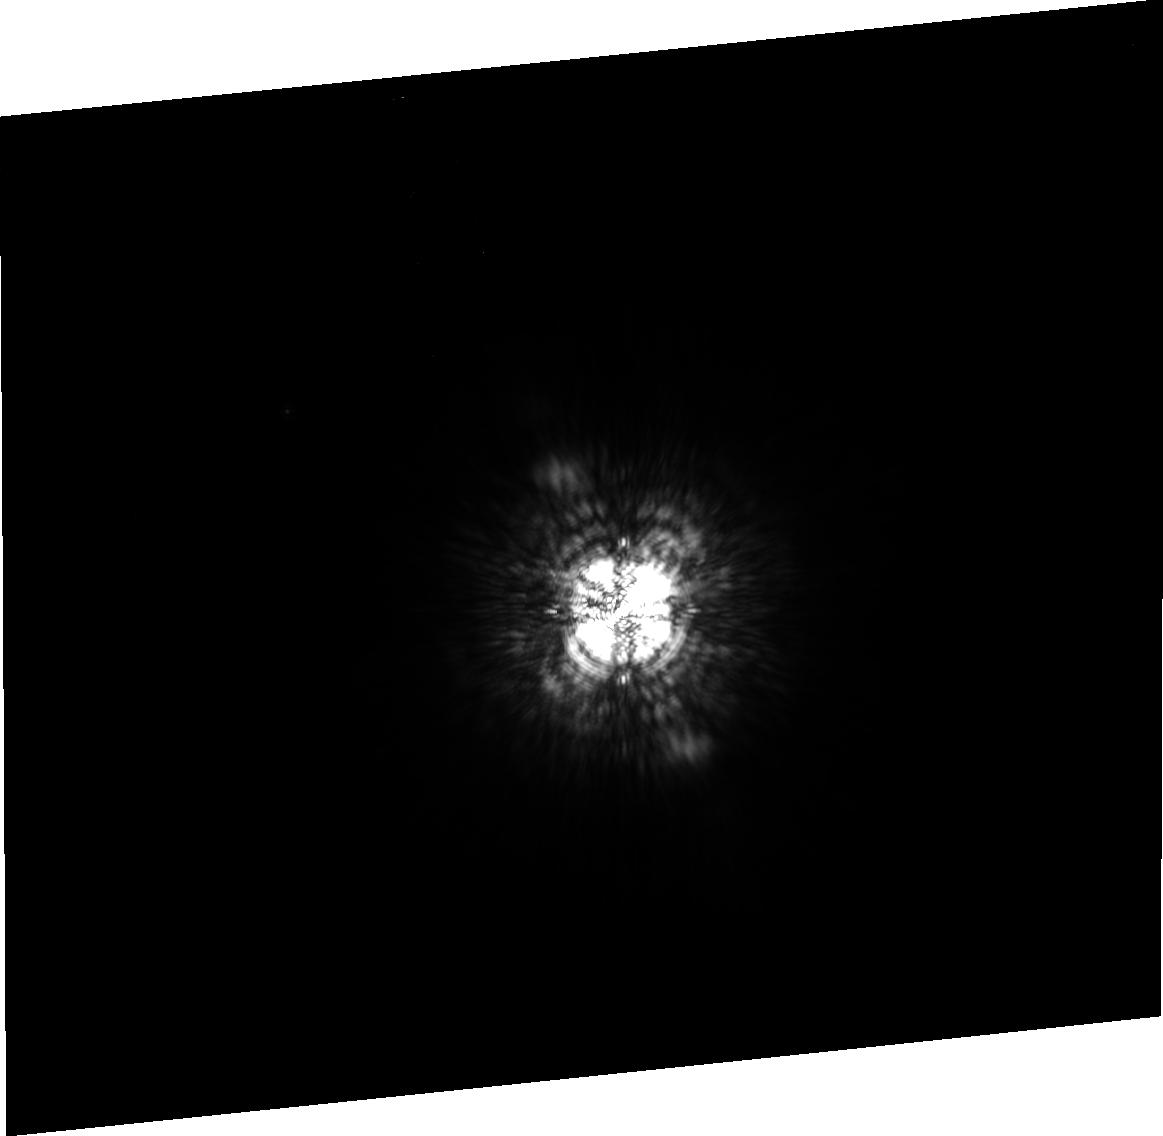
Target: ALTAIR. Instrument: ACS/HRC. Filter: FR914M. Exposure: 3 min. Observation ID: j967010d0

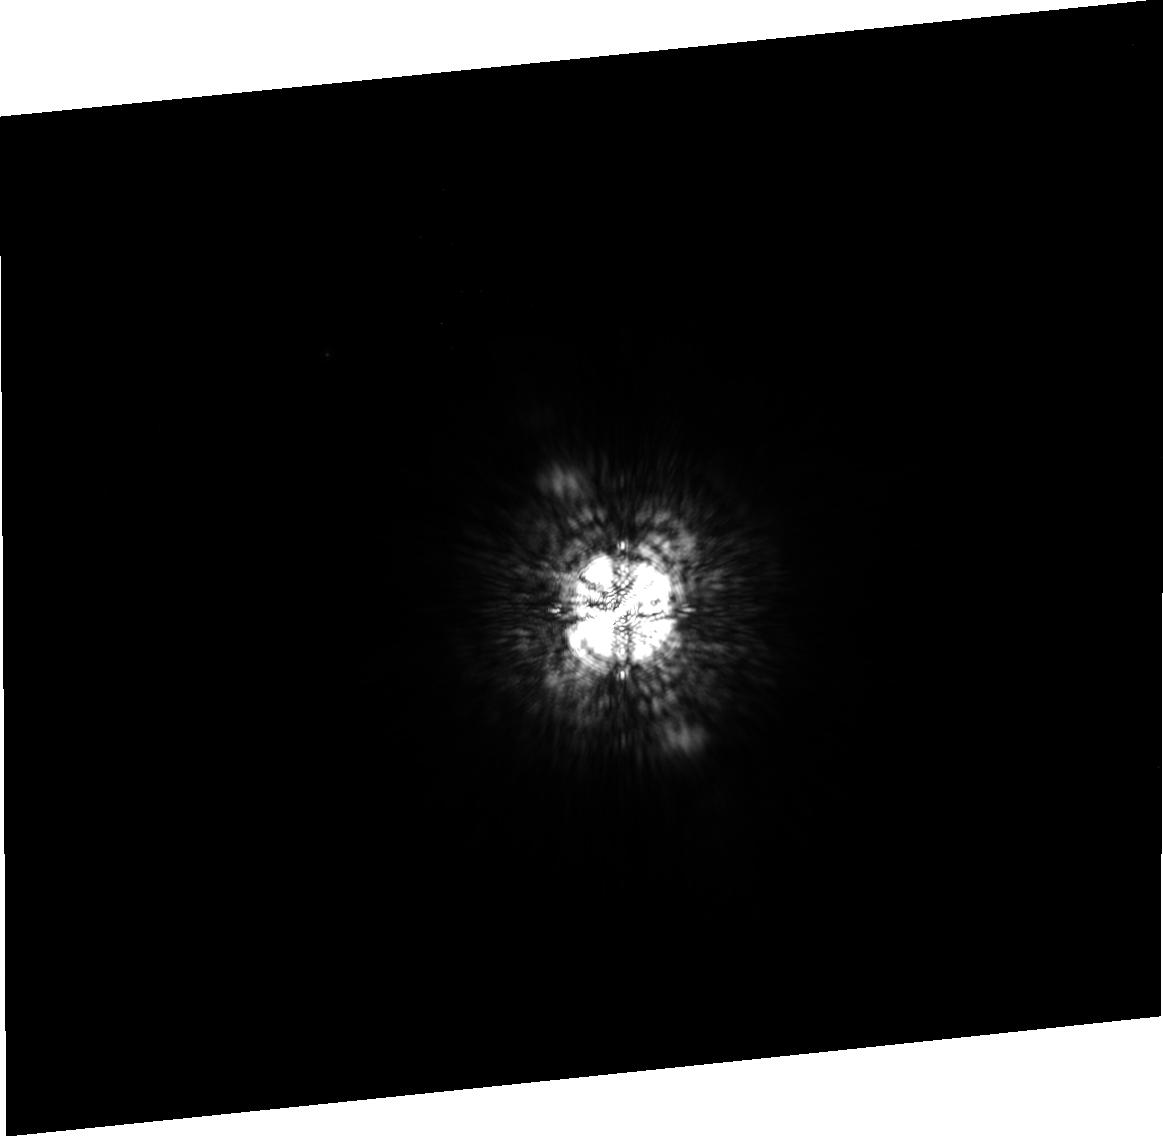
Target: ALTAIR. Instrument: ACS/HRC. Filter: FR914M. Exposure: 3 min. Observation ID: j967040n0

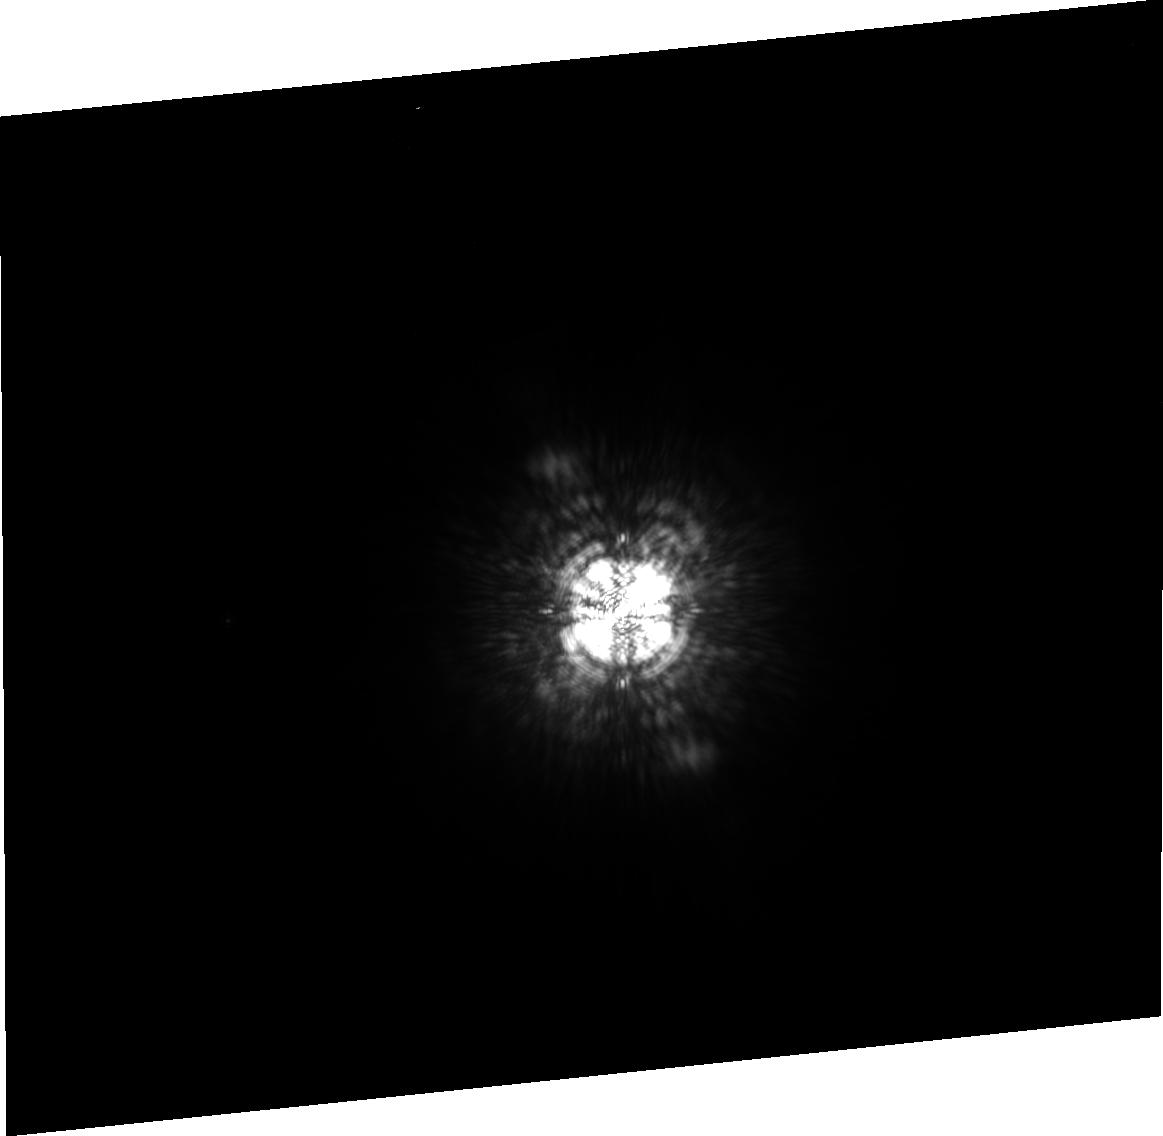
Target: ALTAIR. Instrument: ACS/HRC. Filter: FR914M. Exposure: 4 min. Observation ID: j96709060

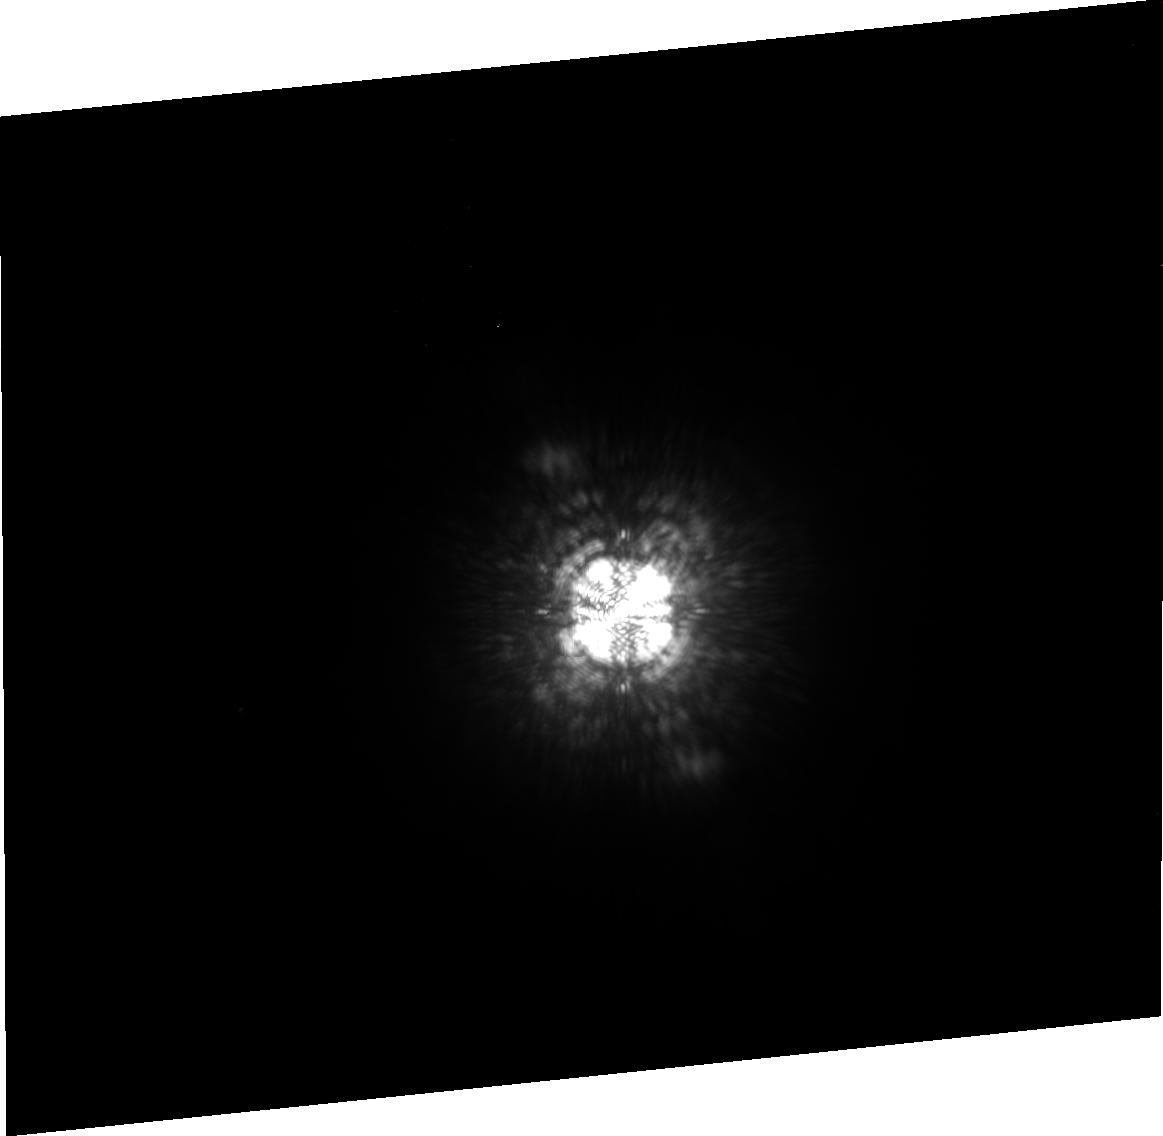
Target: ALTAIR. Instrument: ACS/HRC. Filter: FR914M. Exposure: 5 min. Observation ID: j96705090

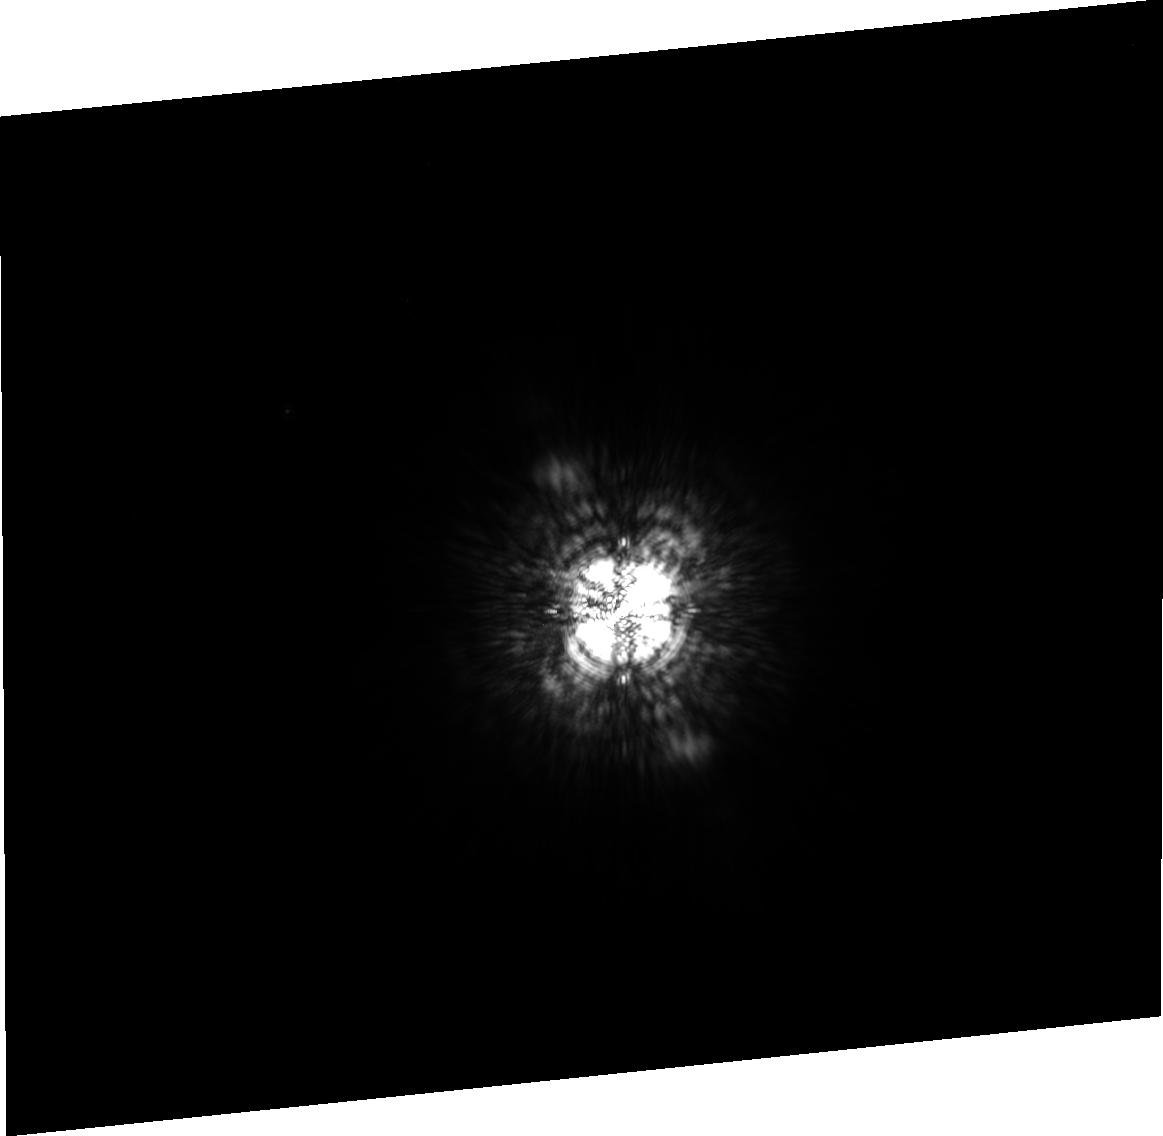
Target: ALTAIR. Instrument: ACS/HRC. Filter: FR914M. Exposure: 3 min. Observation ID: j967020d0

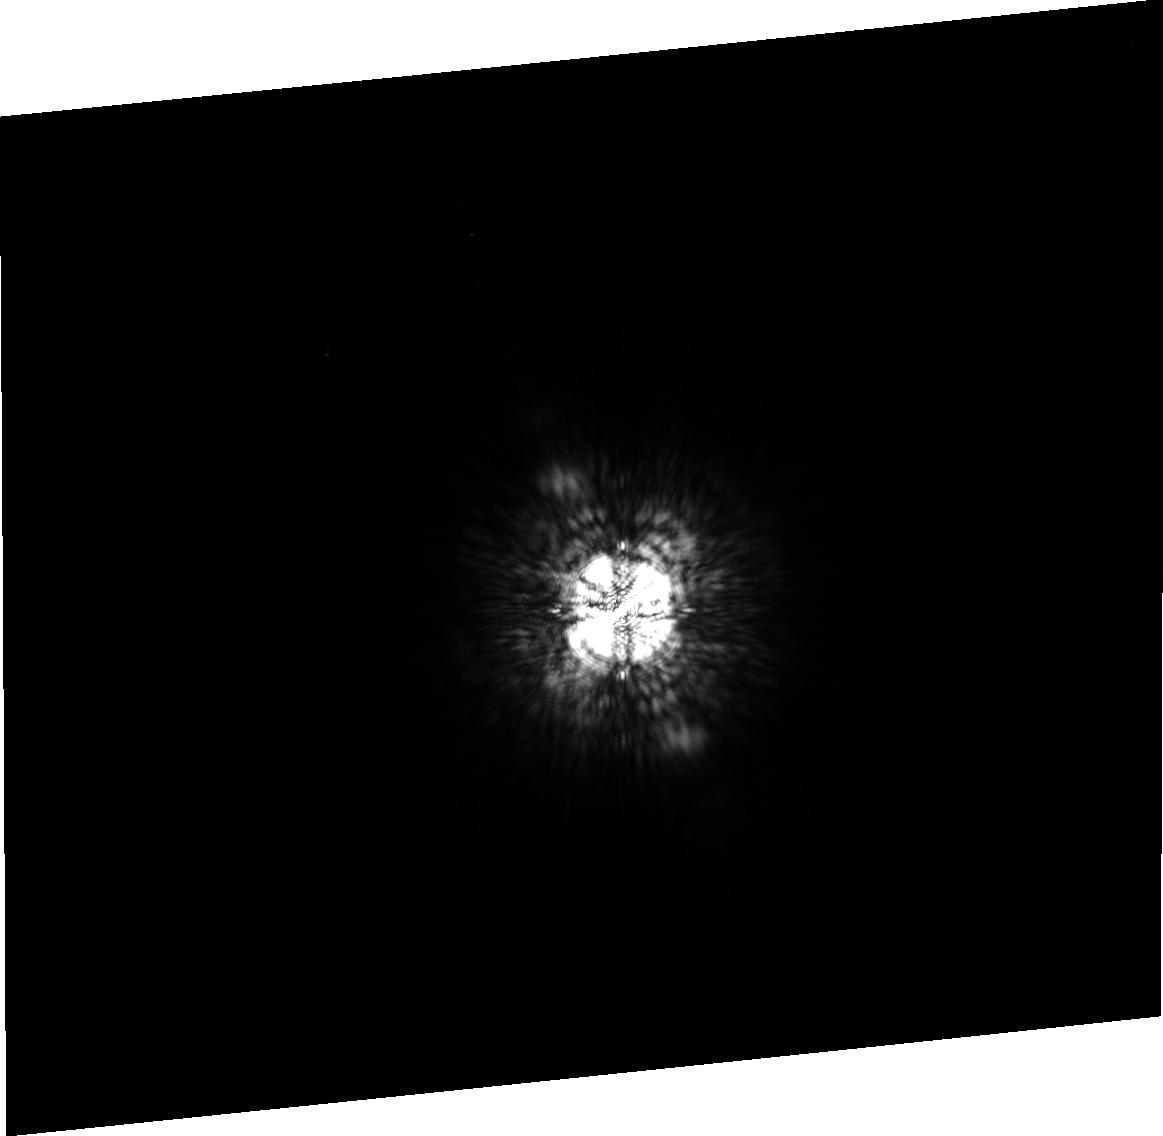
Target: ALTAIR. Instrument: ACS/HRC. Filter: FR914M. Exposure: 3 min. Observation ID: j967030n0

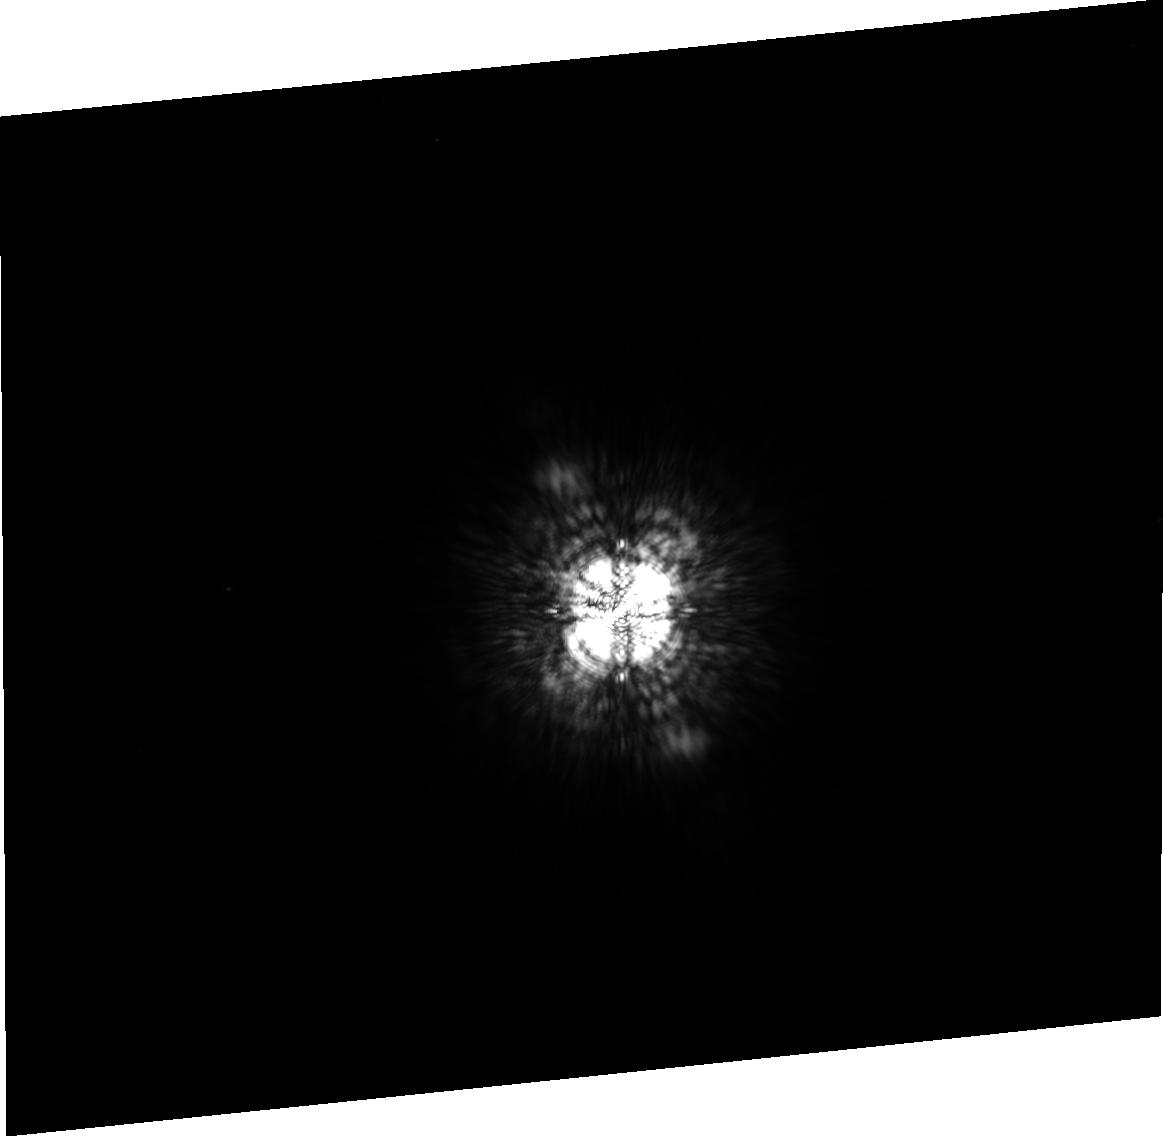
Target: ALTAIR. Instrument: ACS/HRC. Filter: FR914M. Exposure: 3 min. Observation ID: j967070m0

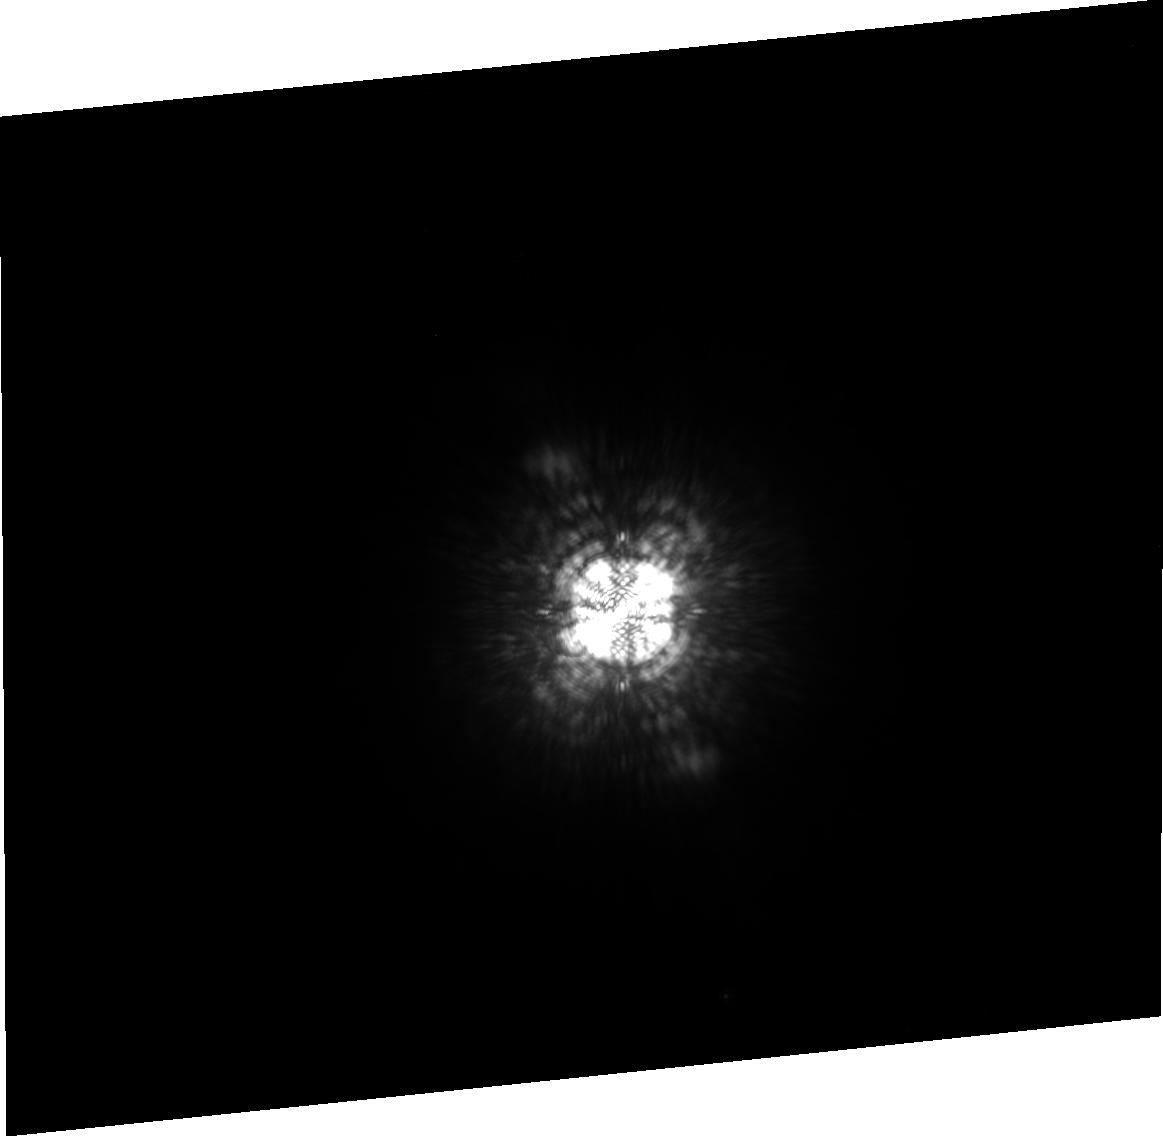
Target: ALTAIR. Instrument: ACS/HRC. Filter: FR914M. Exposure: 4 min. Observation ID: j967560a0

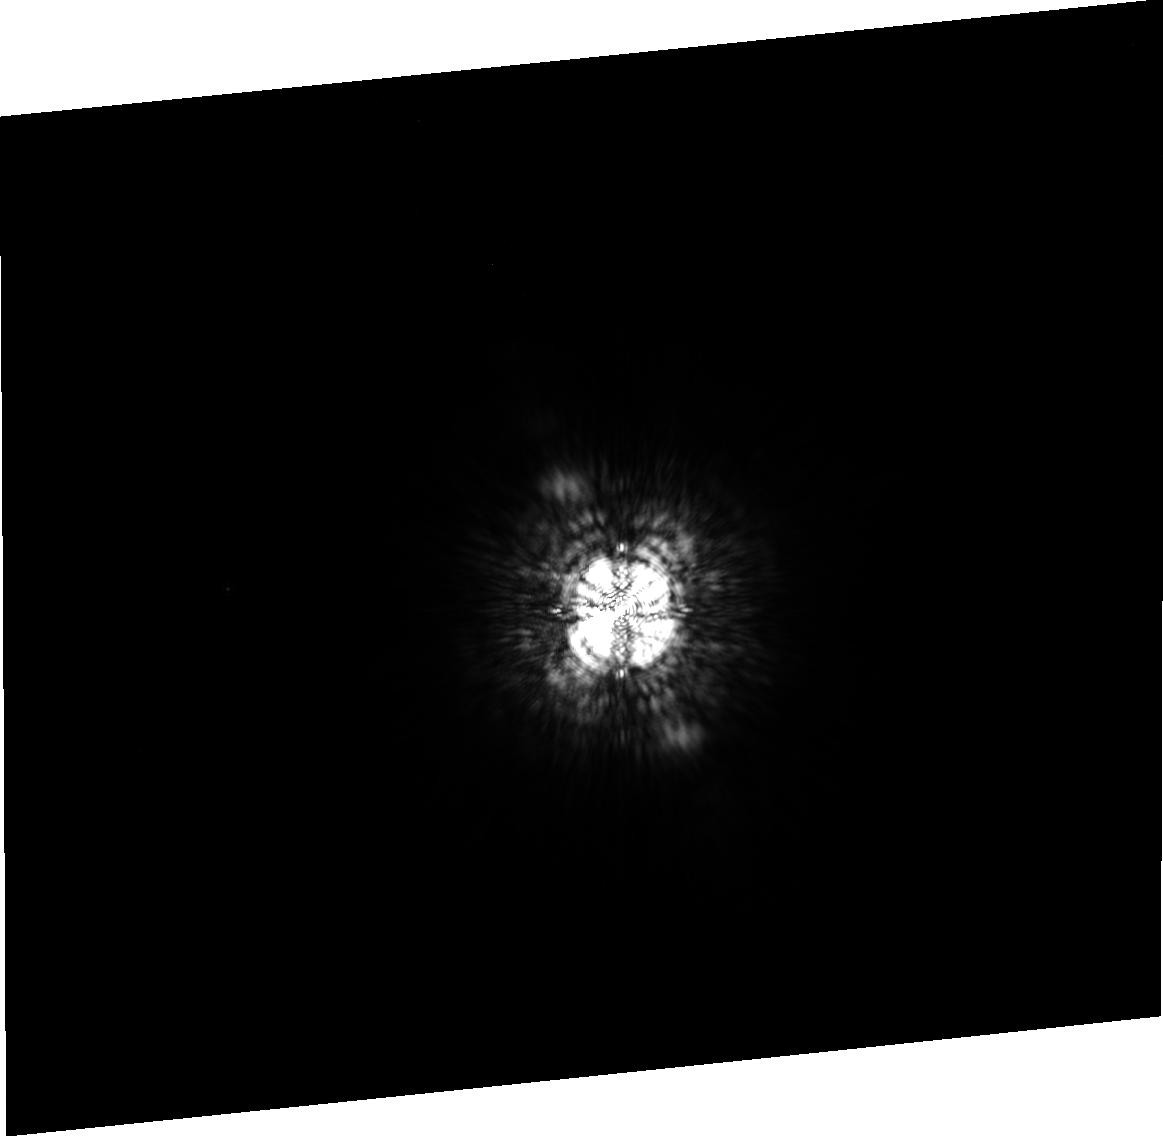
Target: ALTAIR. Instrument: ACS/HRC. Filter: FR914M. Exposure: 2 min. Observation ID: j96708010

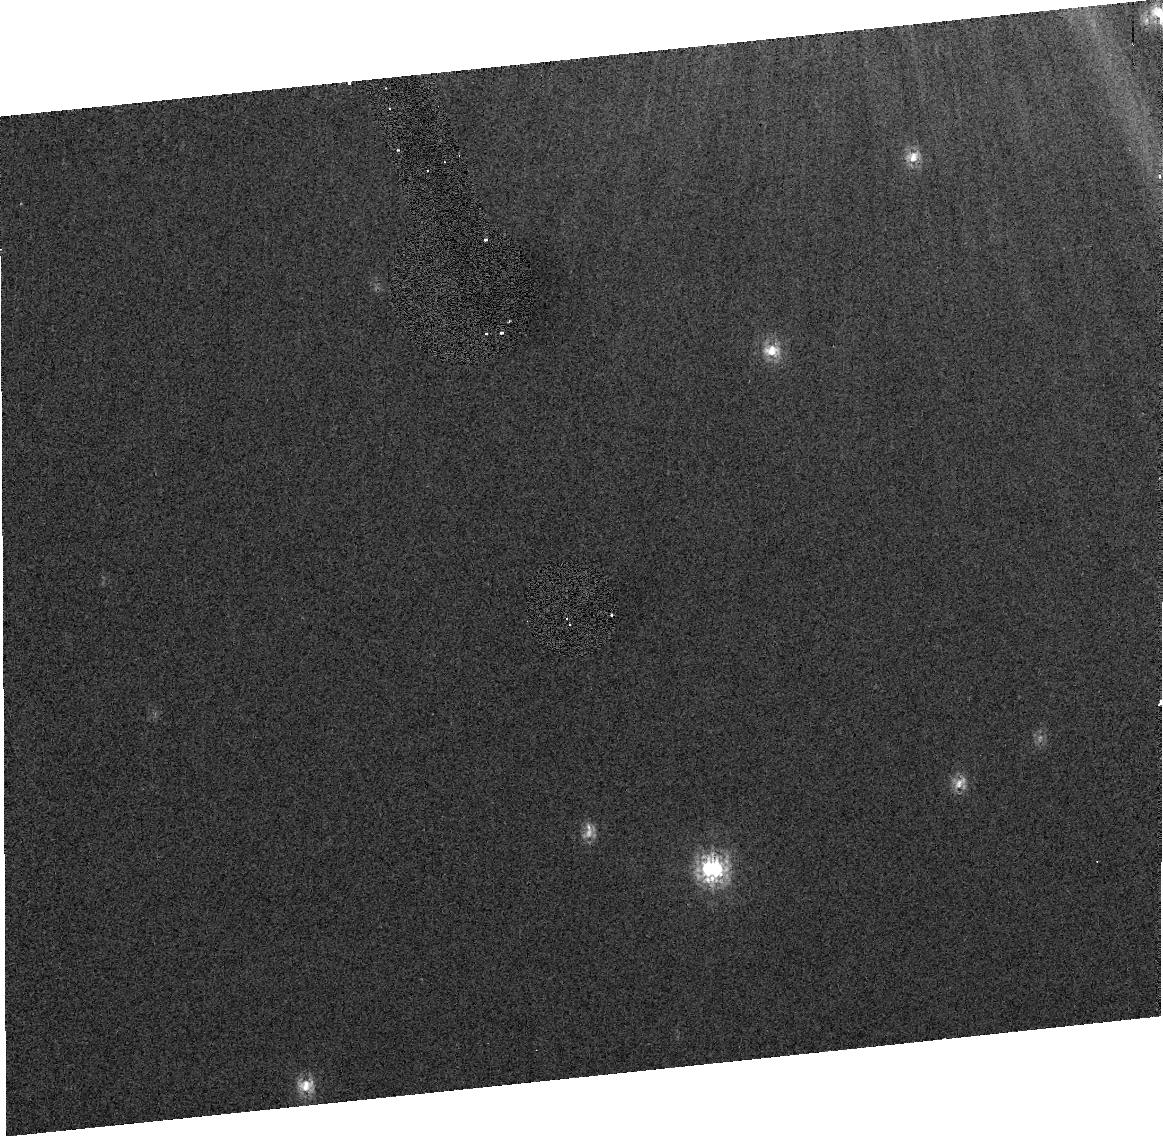
Target: ALTAIR. Instrument: ACS/HRC. Filter: FR914M. Exposure: 3 min. Observation ID: j96706020

A Search for Faint Companions of Altair (PI: Sparks, William B.)

We propose to use the innovative new technique of spectral deconvolution (Sparks & Ford 2002) to search for very faint companions, possibly extrasolar planets shining by reflected light, around Altair, the nearest bright, single star to the Sun. The technique offers a Poisson-limited detection capability that brings Jovian-class planets into the realm of feasibility for a select few stars. We turn the wavelength dependence of the coronagraphic PSF to advantage and use it to eliminate stray light from the host star. As part of the detection process, we obtain a spectrum over the wavelength range, 750 nm to 1 micron, with 9% resolution. The search will be orders of magnitude more sensitive than all previous efforts and should take us to within about an order of magnitude of the Jovian luminosity flux limit.